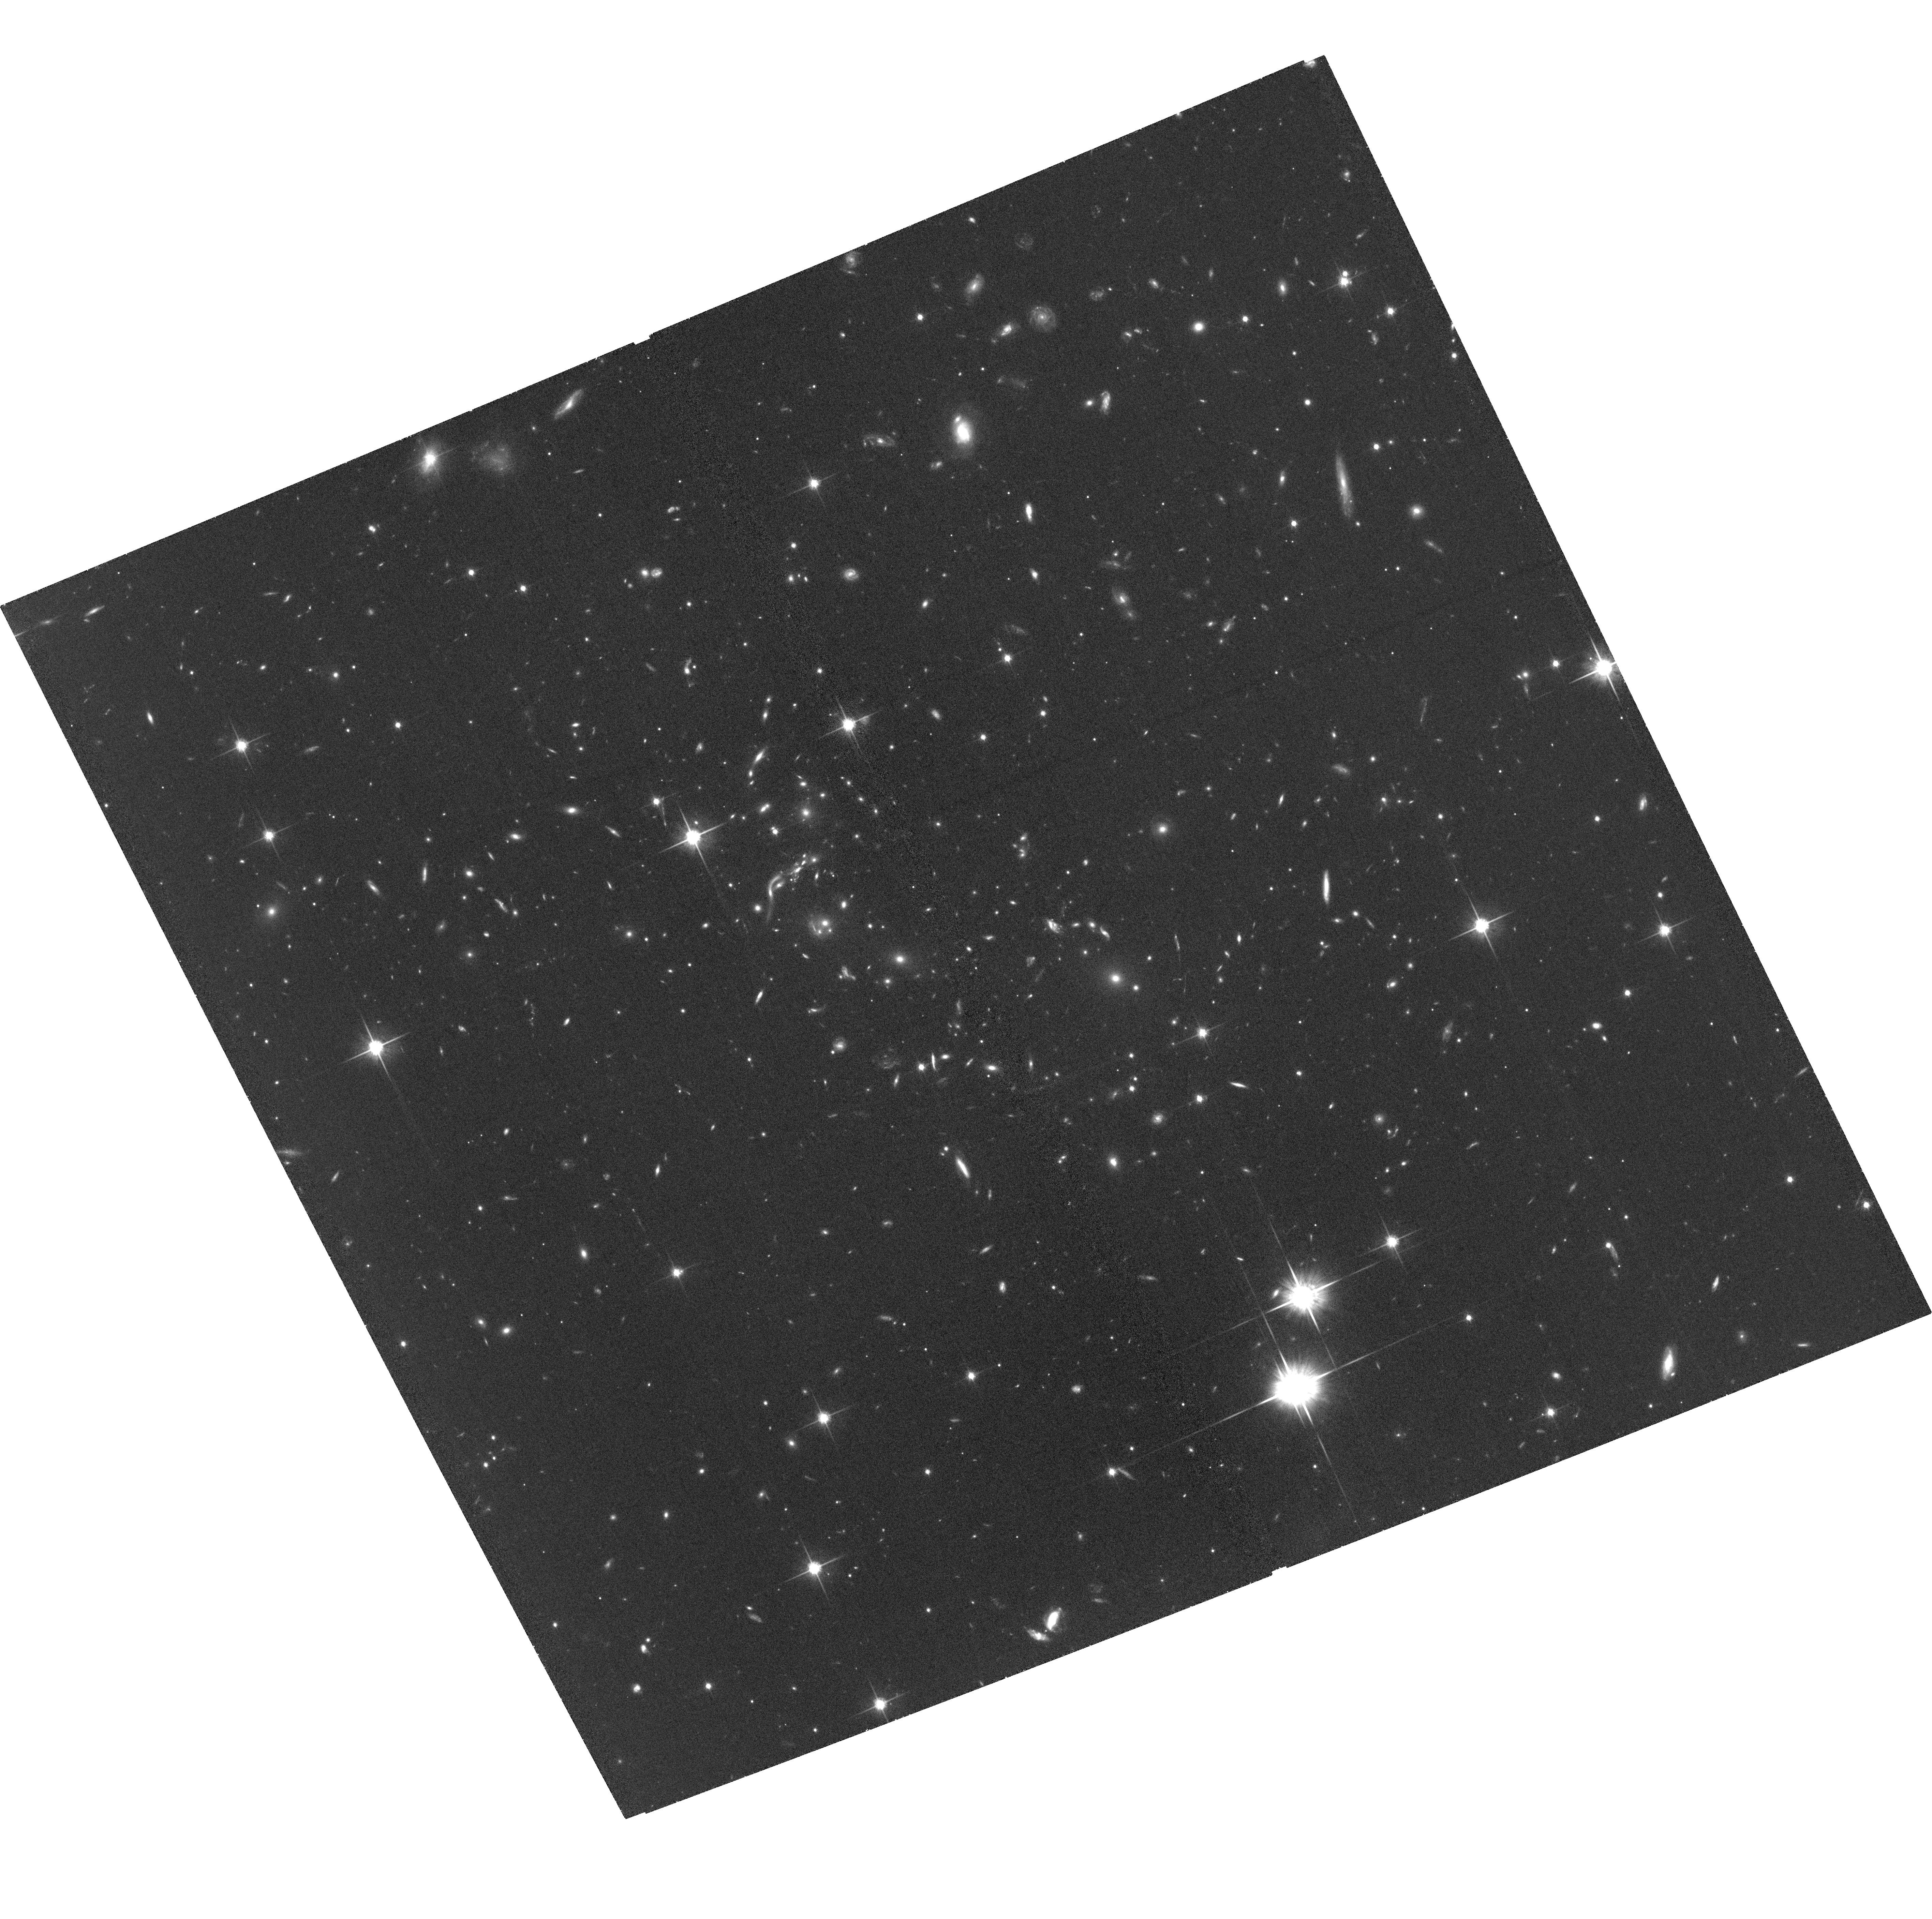
Target: EMACSJ1341.9-2442. Instrument: ACS/WFC. Filter: F814W. Exposure: 1.3 h. Observation ID: hst_15466_02_acs_wfc_f814w_jdss02

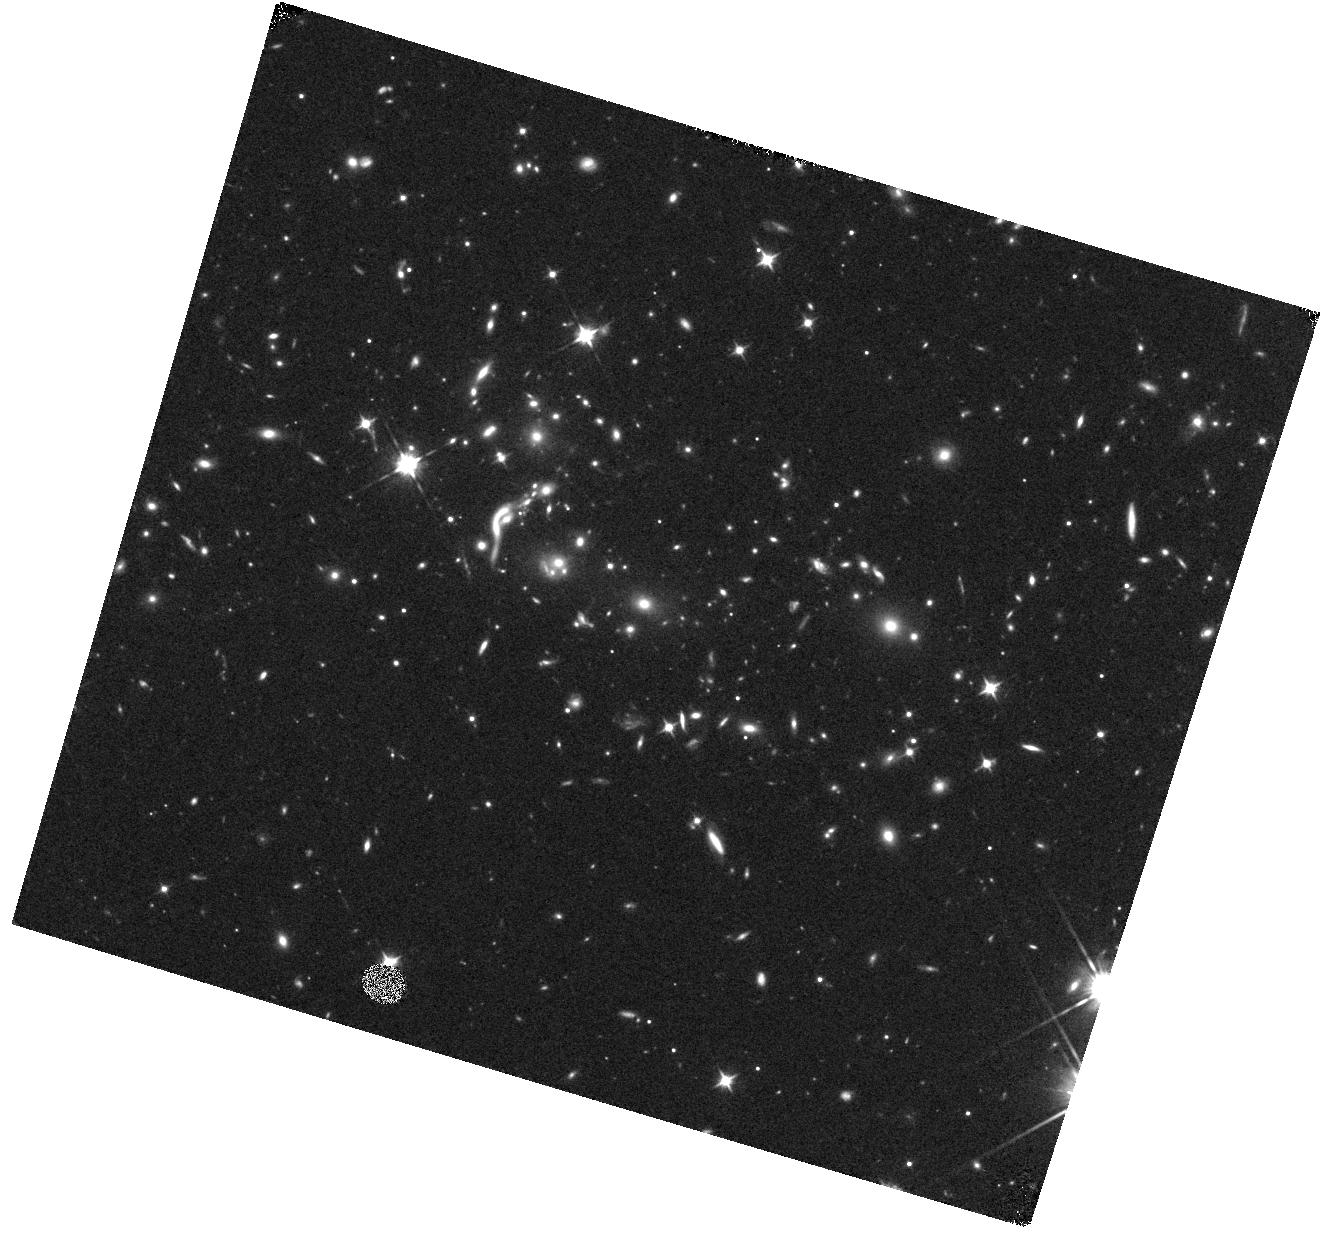
Target: EMACSJ1341.9-2442. Instrument: WFC3/IR. Filter: F105W. Exposure: 28 min. Observation ID: hst_15466_03_wfc3_ir_f105w_idss03

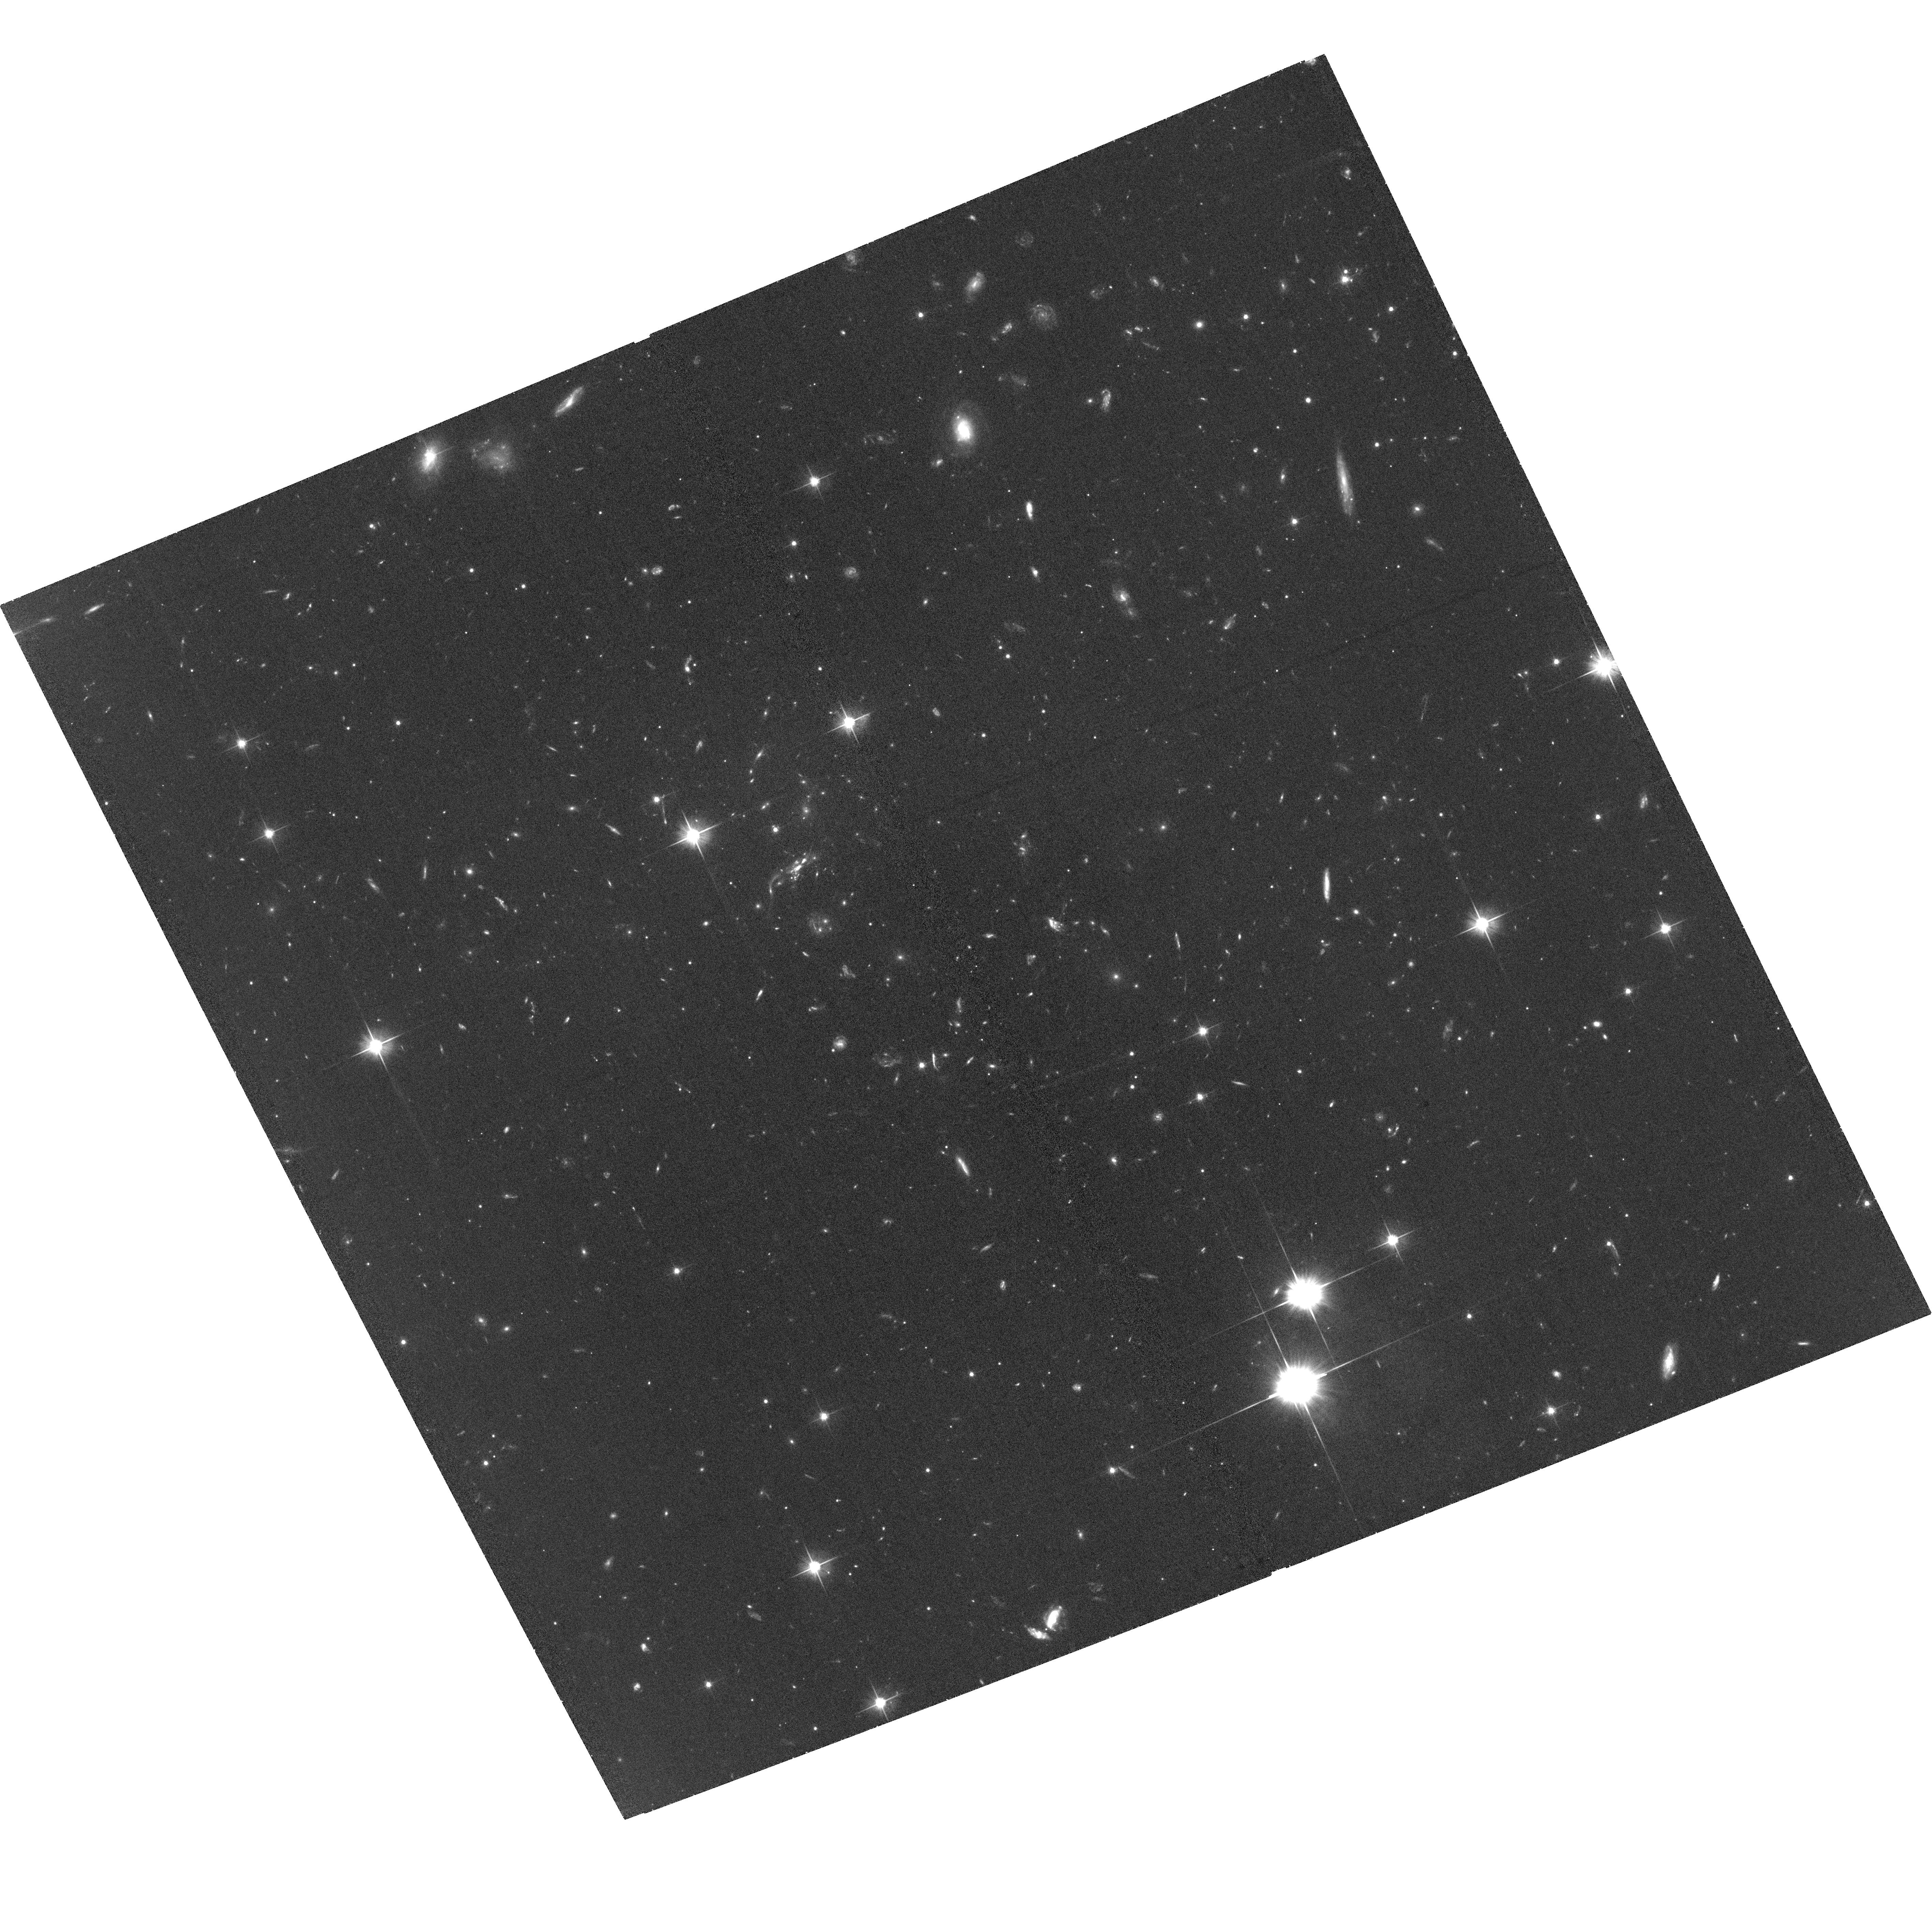
Target: EMACSJ1341.9-2442. Instrument: ACS/WFC. Filter: F606W. Exposure: 1.3 h. Observation ID: hst_15466_01_acs_wfc_f606w_jdss01

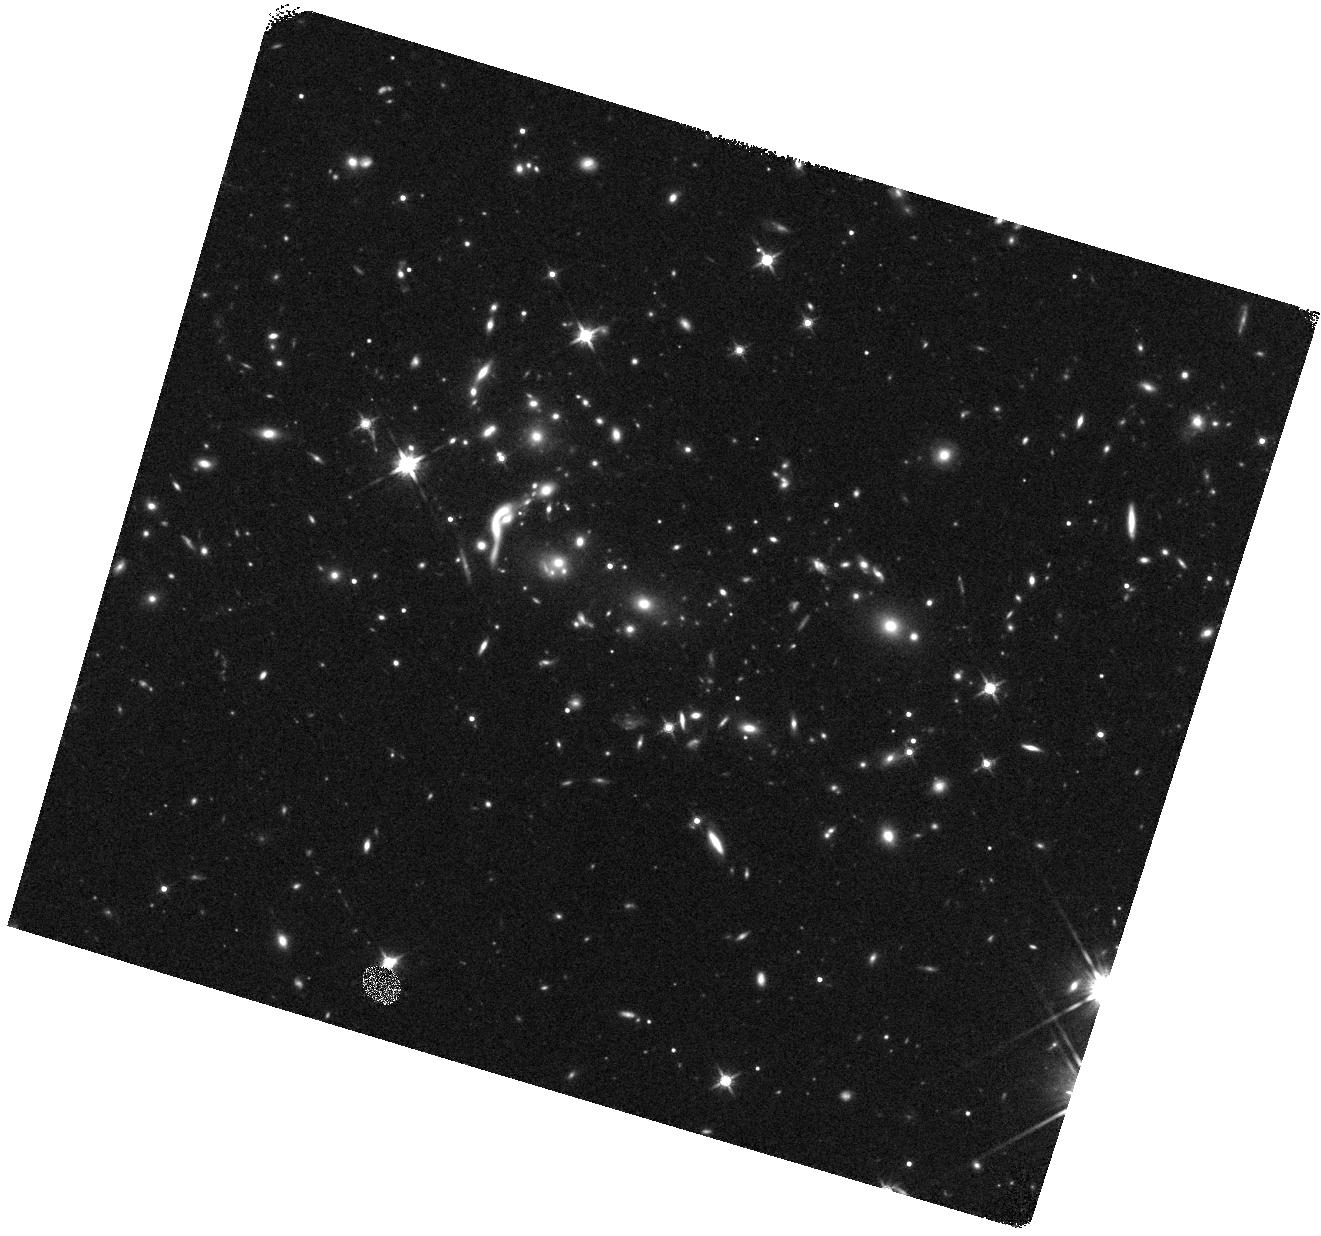
Target: EMACSJ1341.9-2442. Instrument: WFC3/IR. Filter: F140W. Exposure: 14 min. Observation ID: hst_15466_03_wfc3_ir_f140w_idss03

A precise measurement of the mass distribution of the massive cluster lens eMACSJ1341.9-2442 (PI: Ebeling, Harald)

We propose multi-band imaging with ACS and WFC3 for a gravitation-lensing measurement of the mass distribution in the core of the massive galaxy cluster eMACSJ1341.9-2442 (z=0.835), responsible for the 30-fold magnification of eMACSJ1341-QG-1 (z=1.59), a recently discovered quiescent galaxy that is representative of ultra-compact early-type galaxies at z~1.5. The goal of the requested observations is to reveal additional strong-lensing features that will allow us to create a robust lens model, thus permitting us to reconstruct the lensed galaxy's intrinsic properties in the source plane as a critical prerequisite for an in-depth, spatially resolved study of the properties and quenching mechanisms governing the evolution of this still poorly understood population of galaxies. As a bonus, the proposed observations will reveal cluster substructure on scales of tens of kpc and hence clues to the merger geometry and formation history of one of the most massive clusters known at z>0.8.